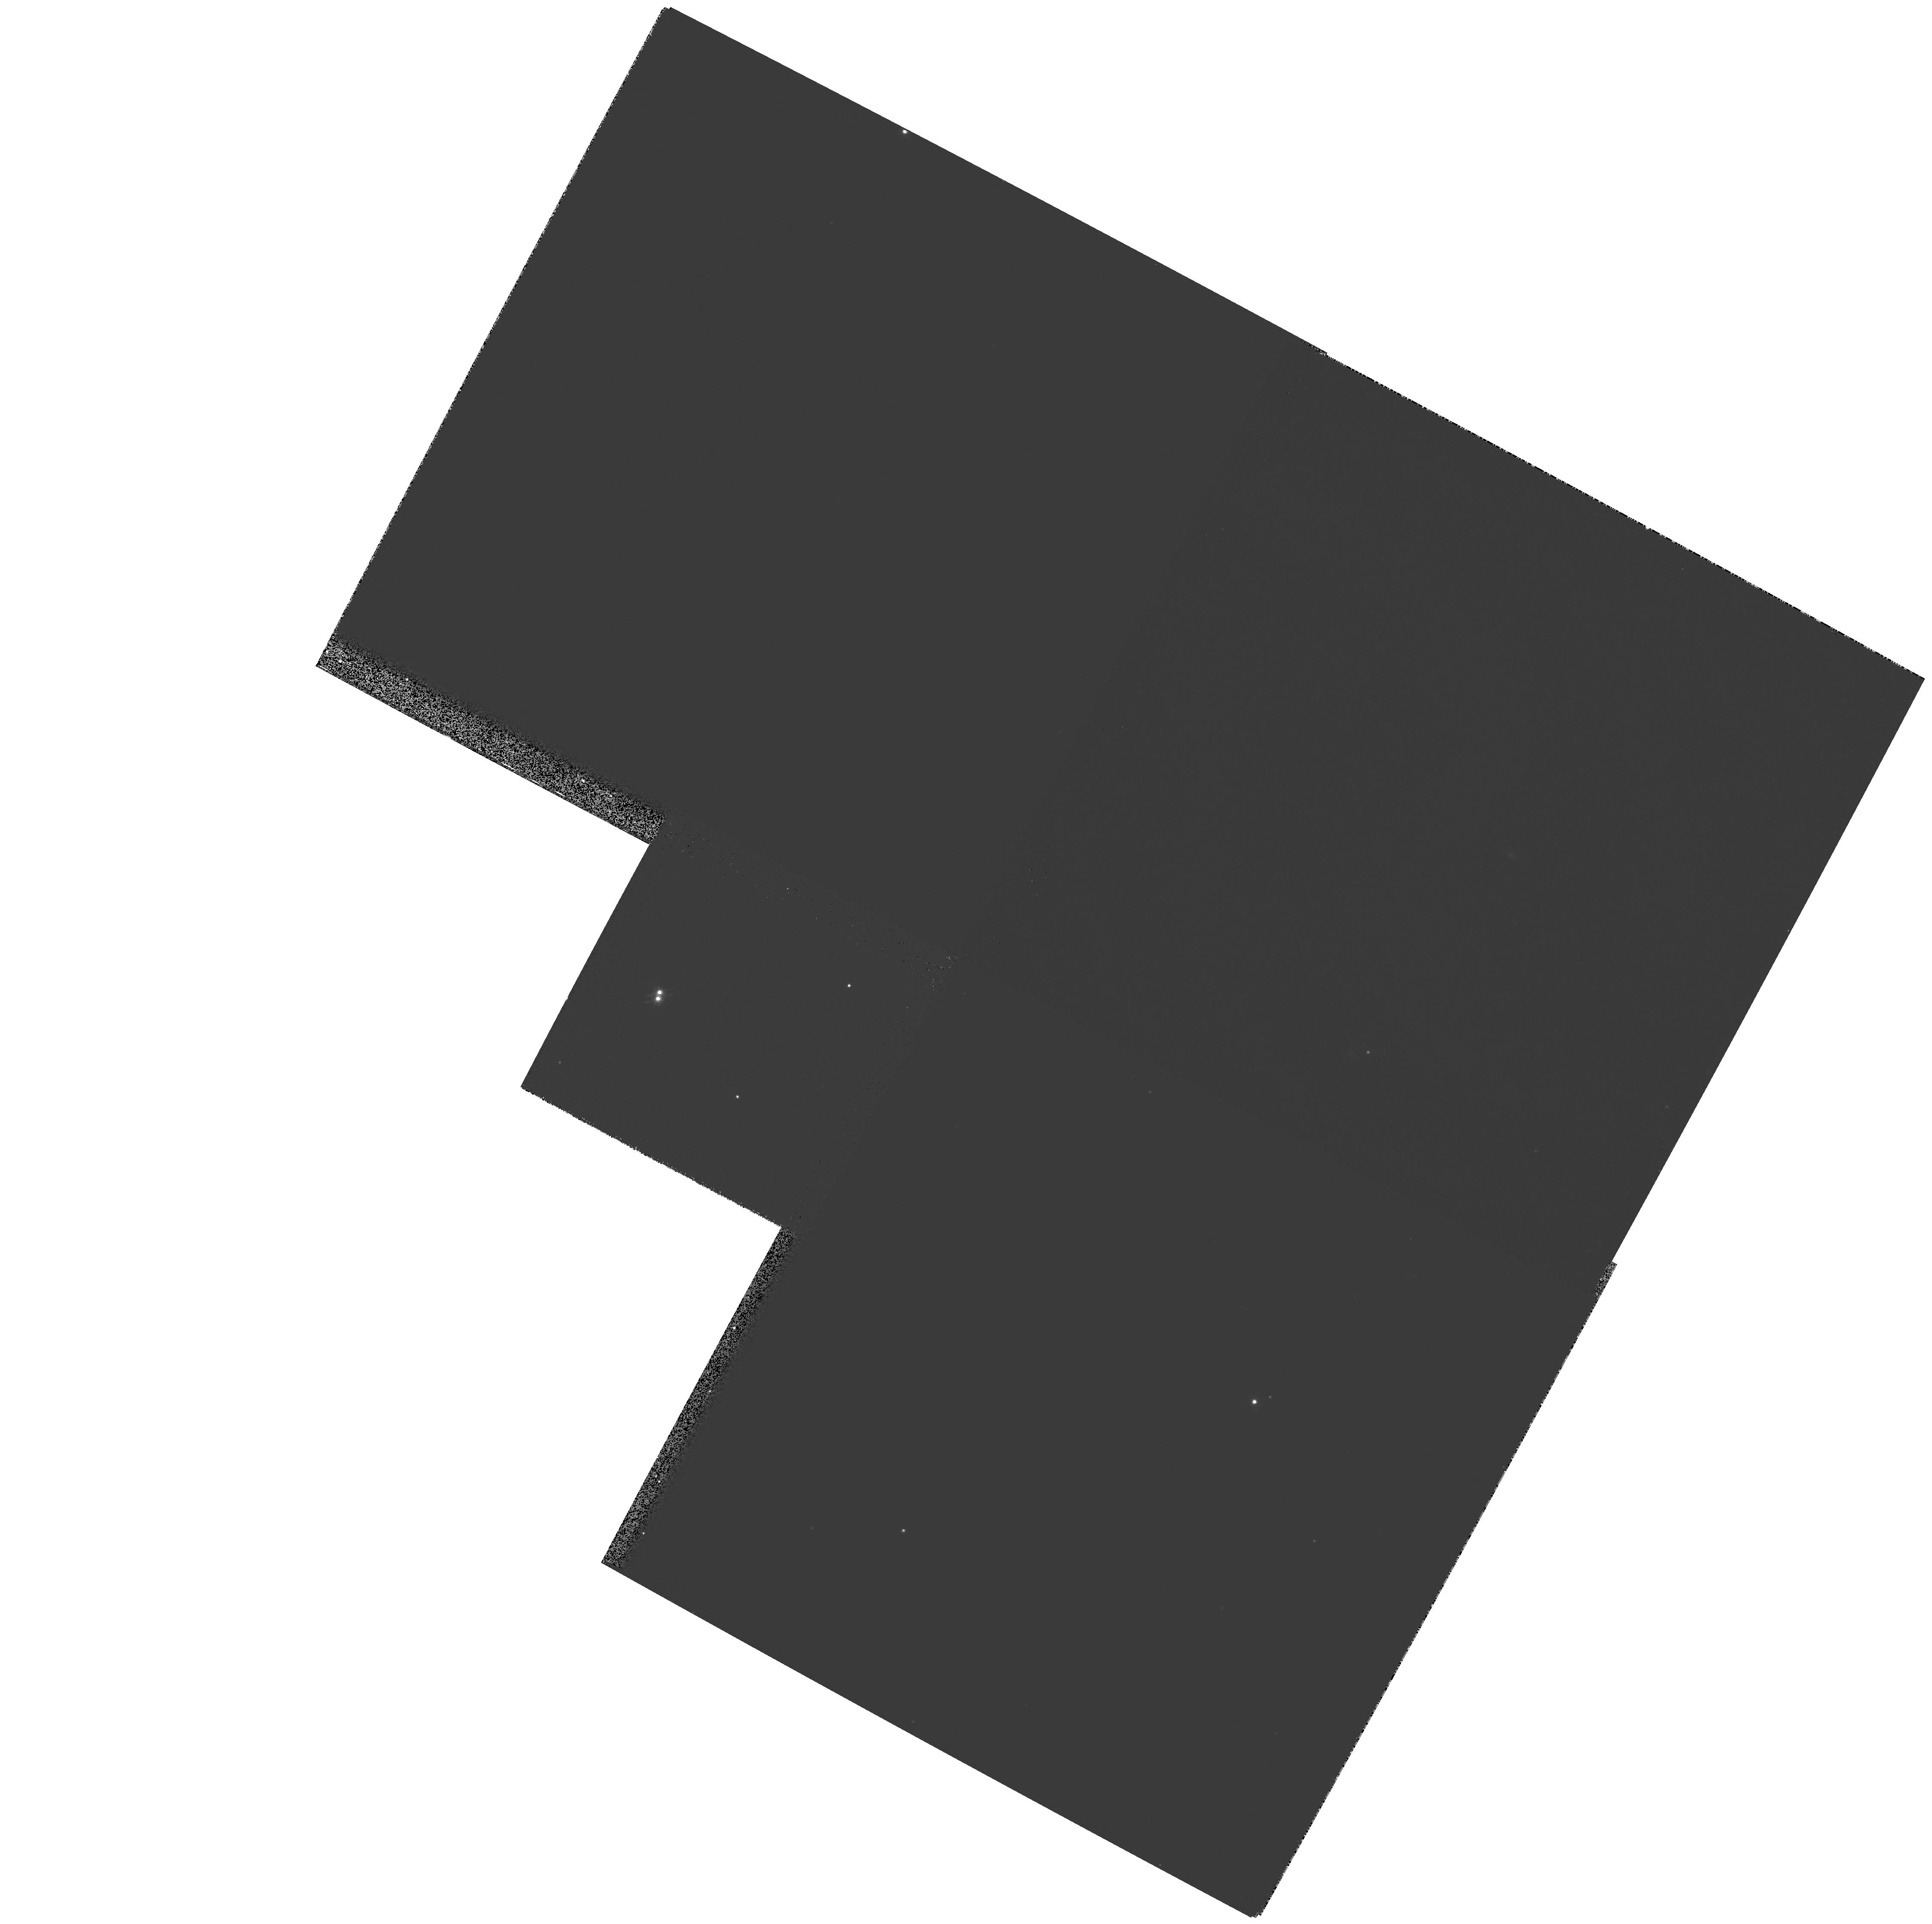
Target: G107-70
Instrument: WFPC2/PC
Filter: F814W
Exposure: 4 min
Observation ID: hst_7497_06_wfpc2_pc_f814w_u42k06

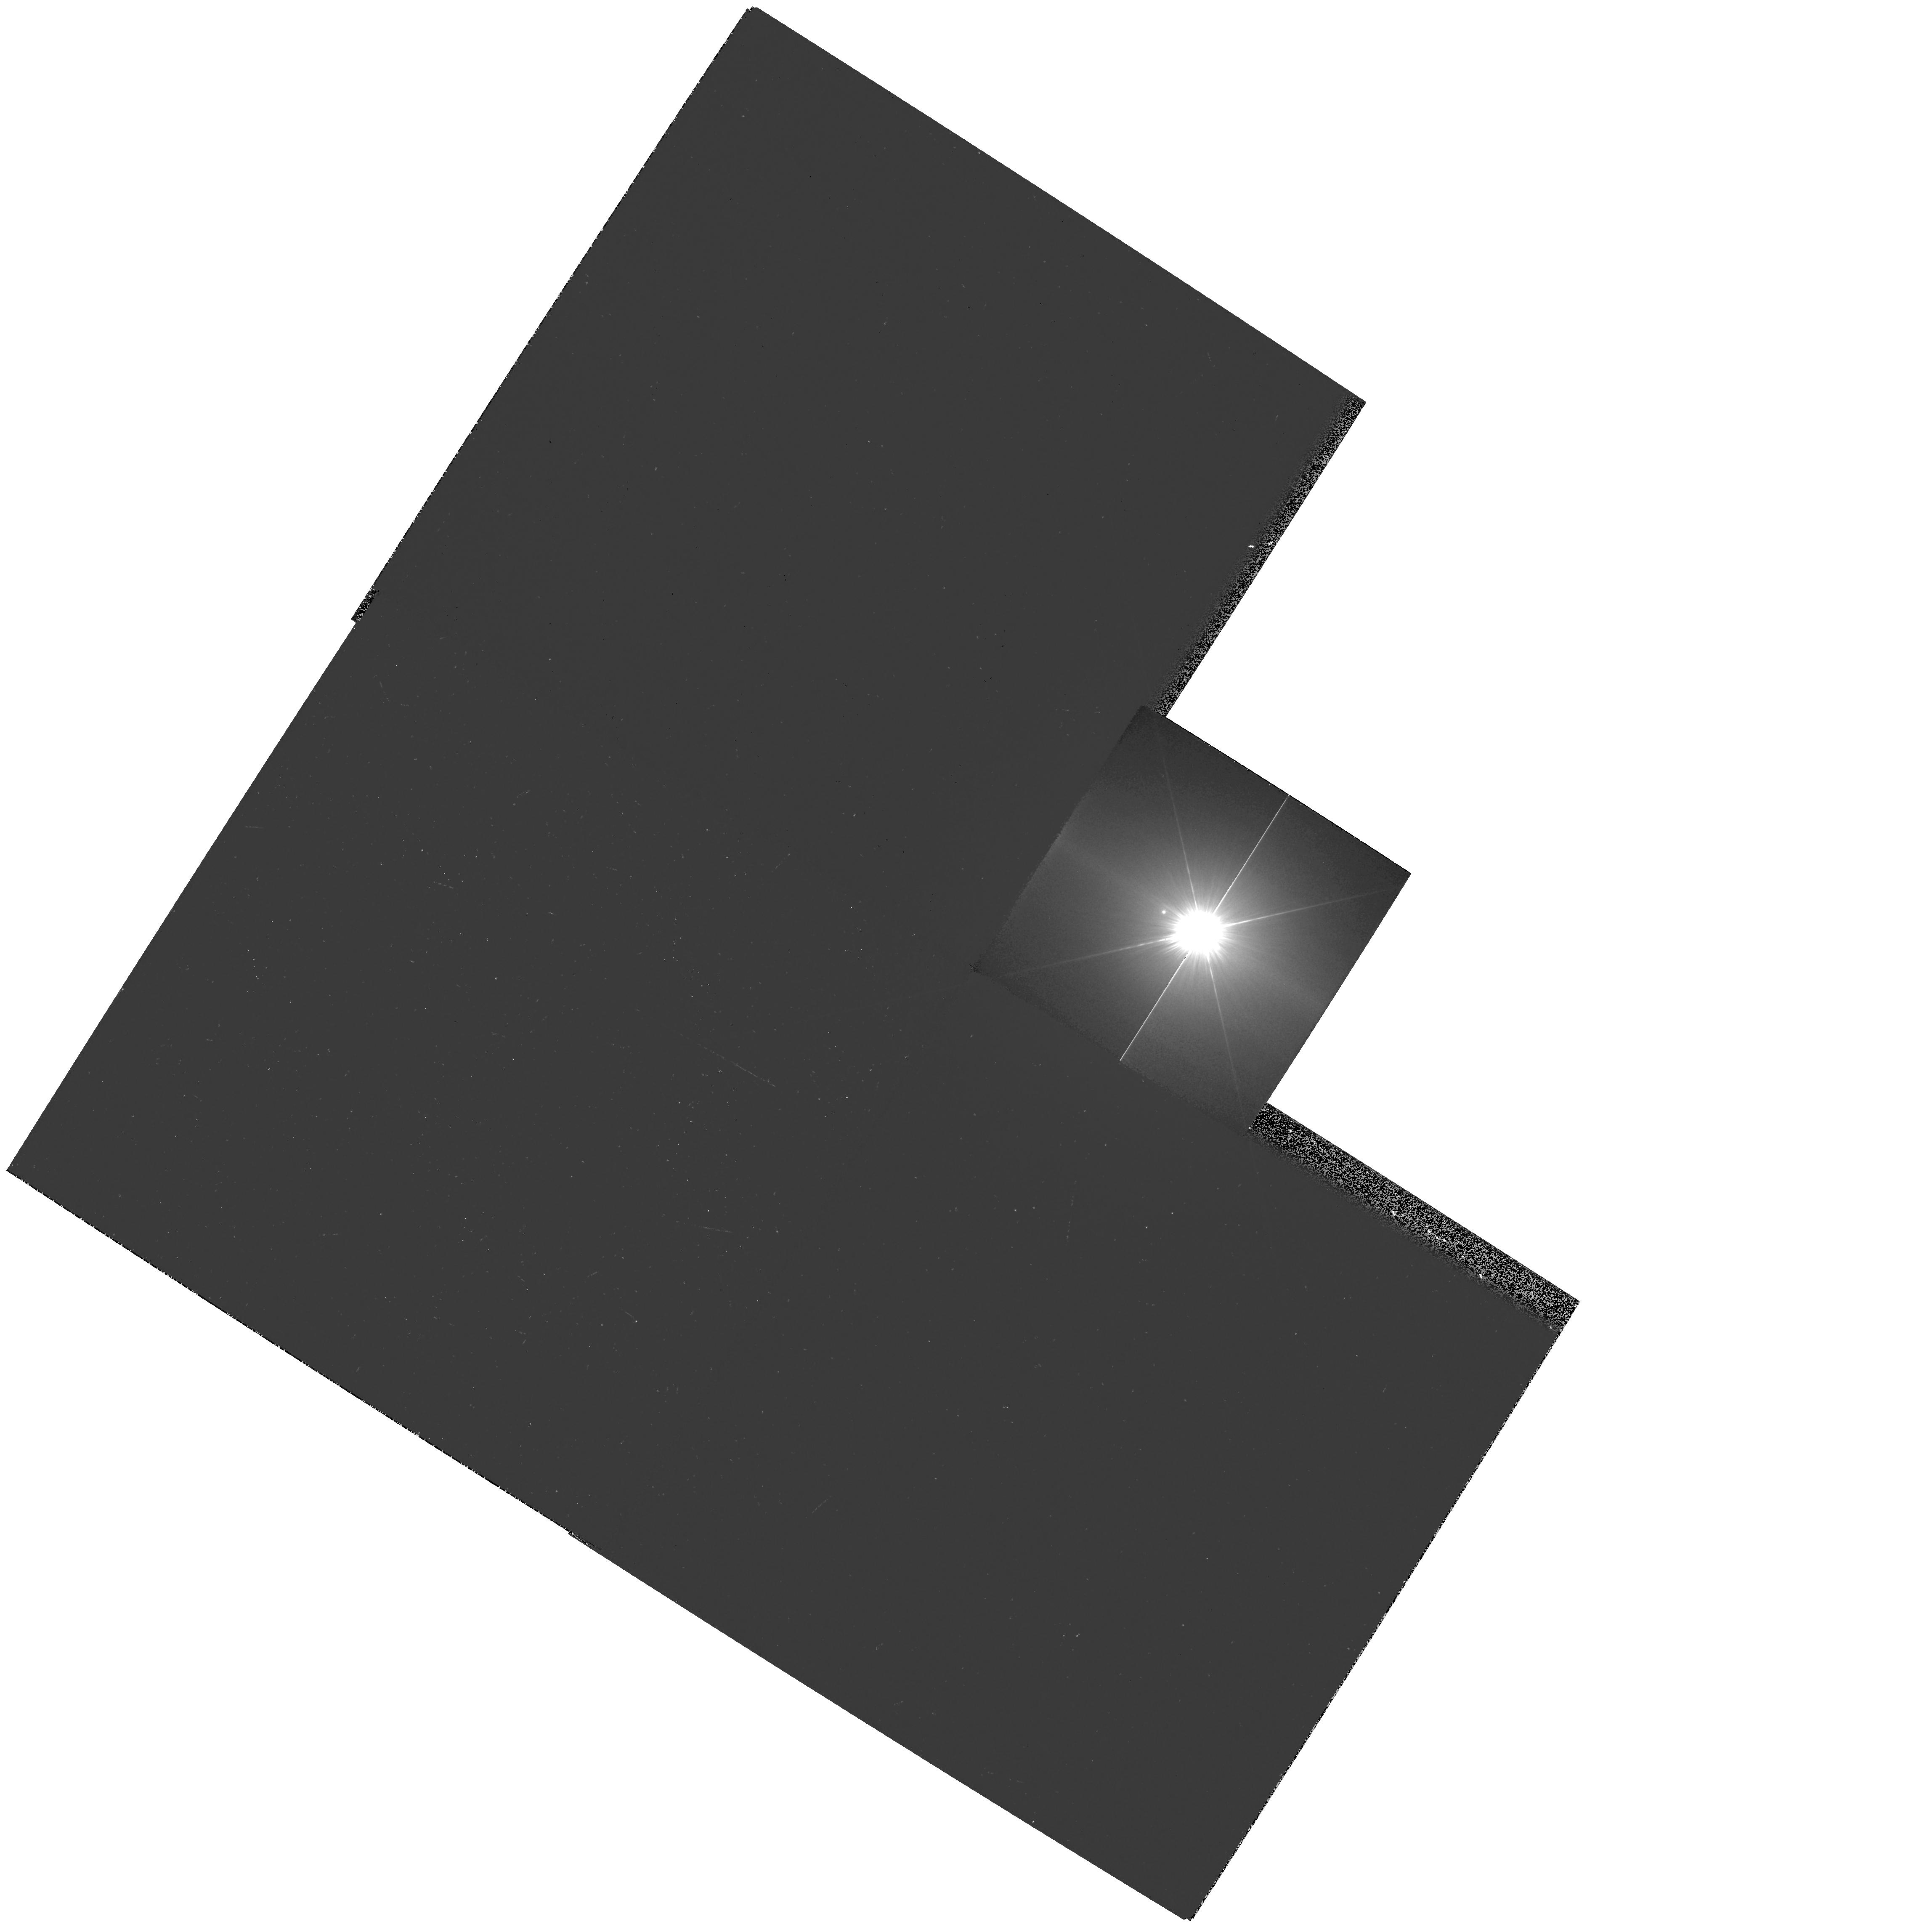
Target: PROCYON
Instrument: WFPC2/PC
Filter: F218W
Exposure: 10 min
Observation ID: hst_7497_08_wfpc2_pc_f218w_u42k08

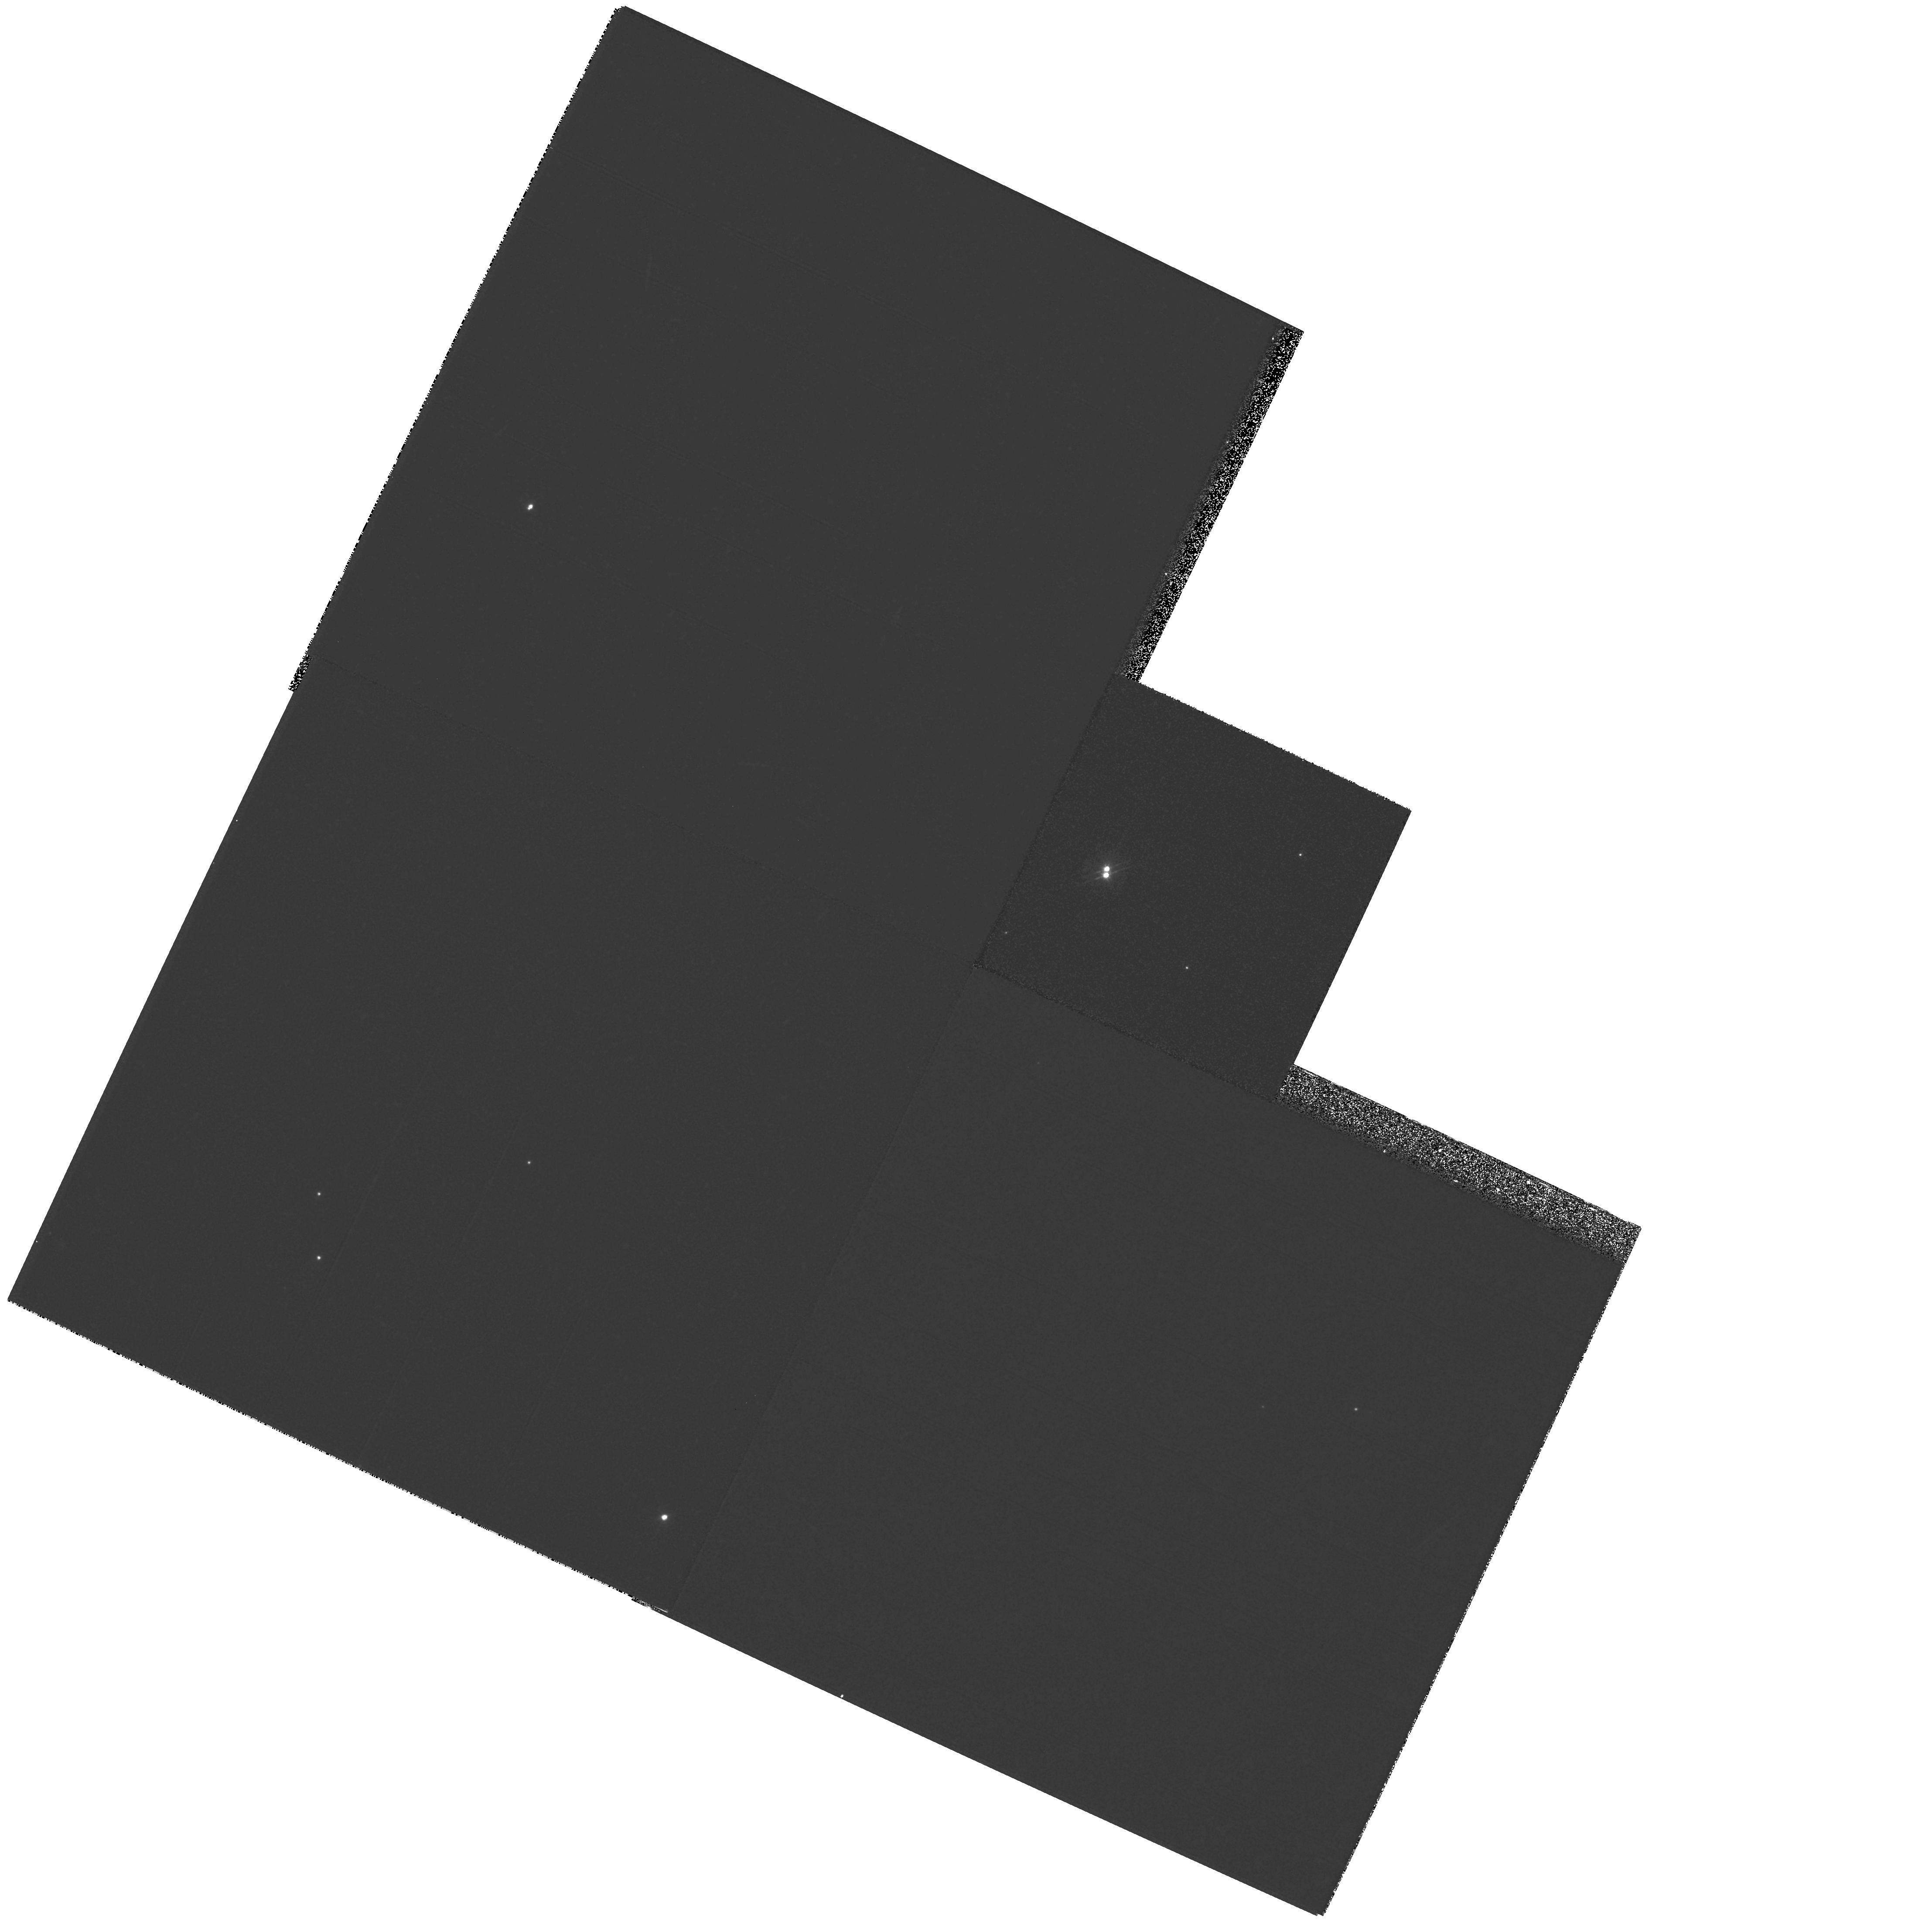
Target: G107-70
Instrument: WFPC2/PC
Filter: F555W
Exposure: 5 min
Observation ID: hst_7497_07_wfpc2_pc_f555w_u42k07

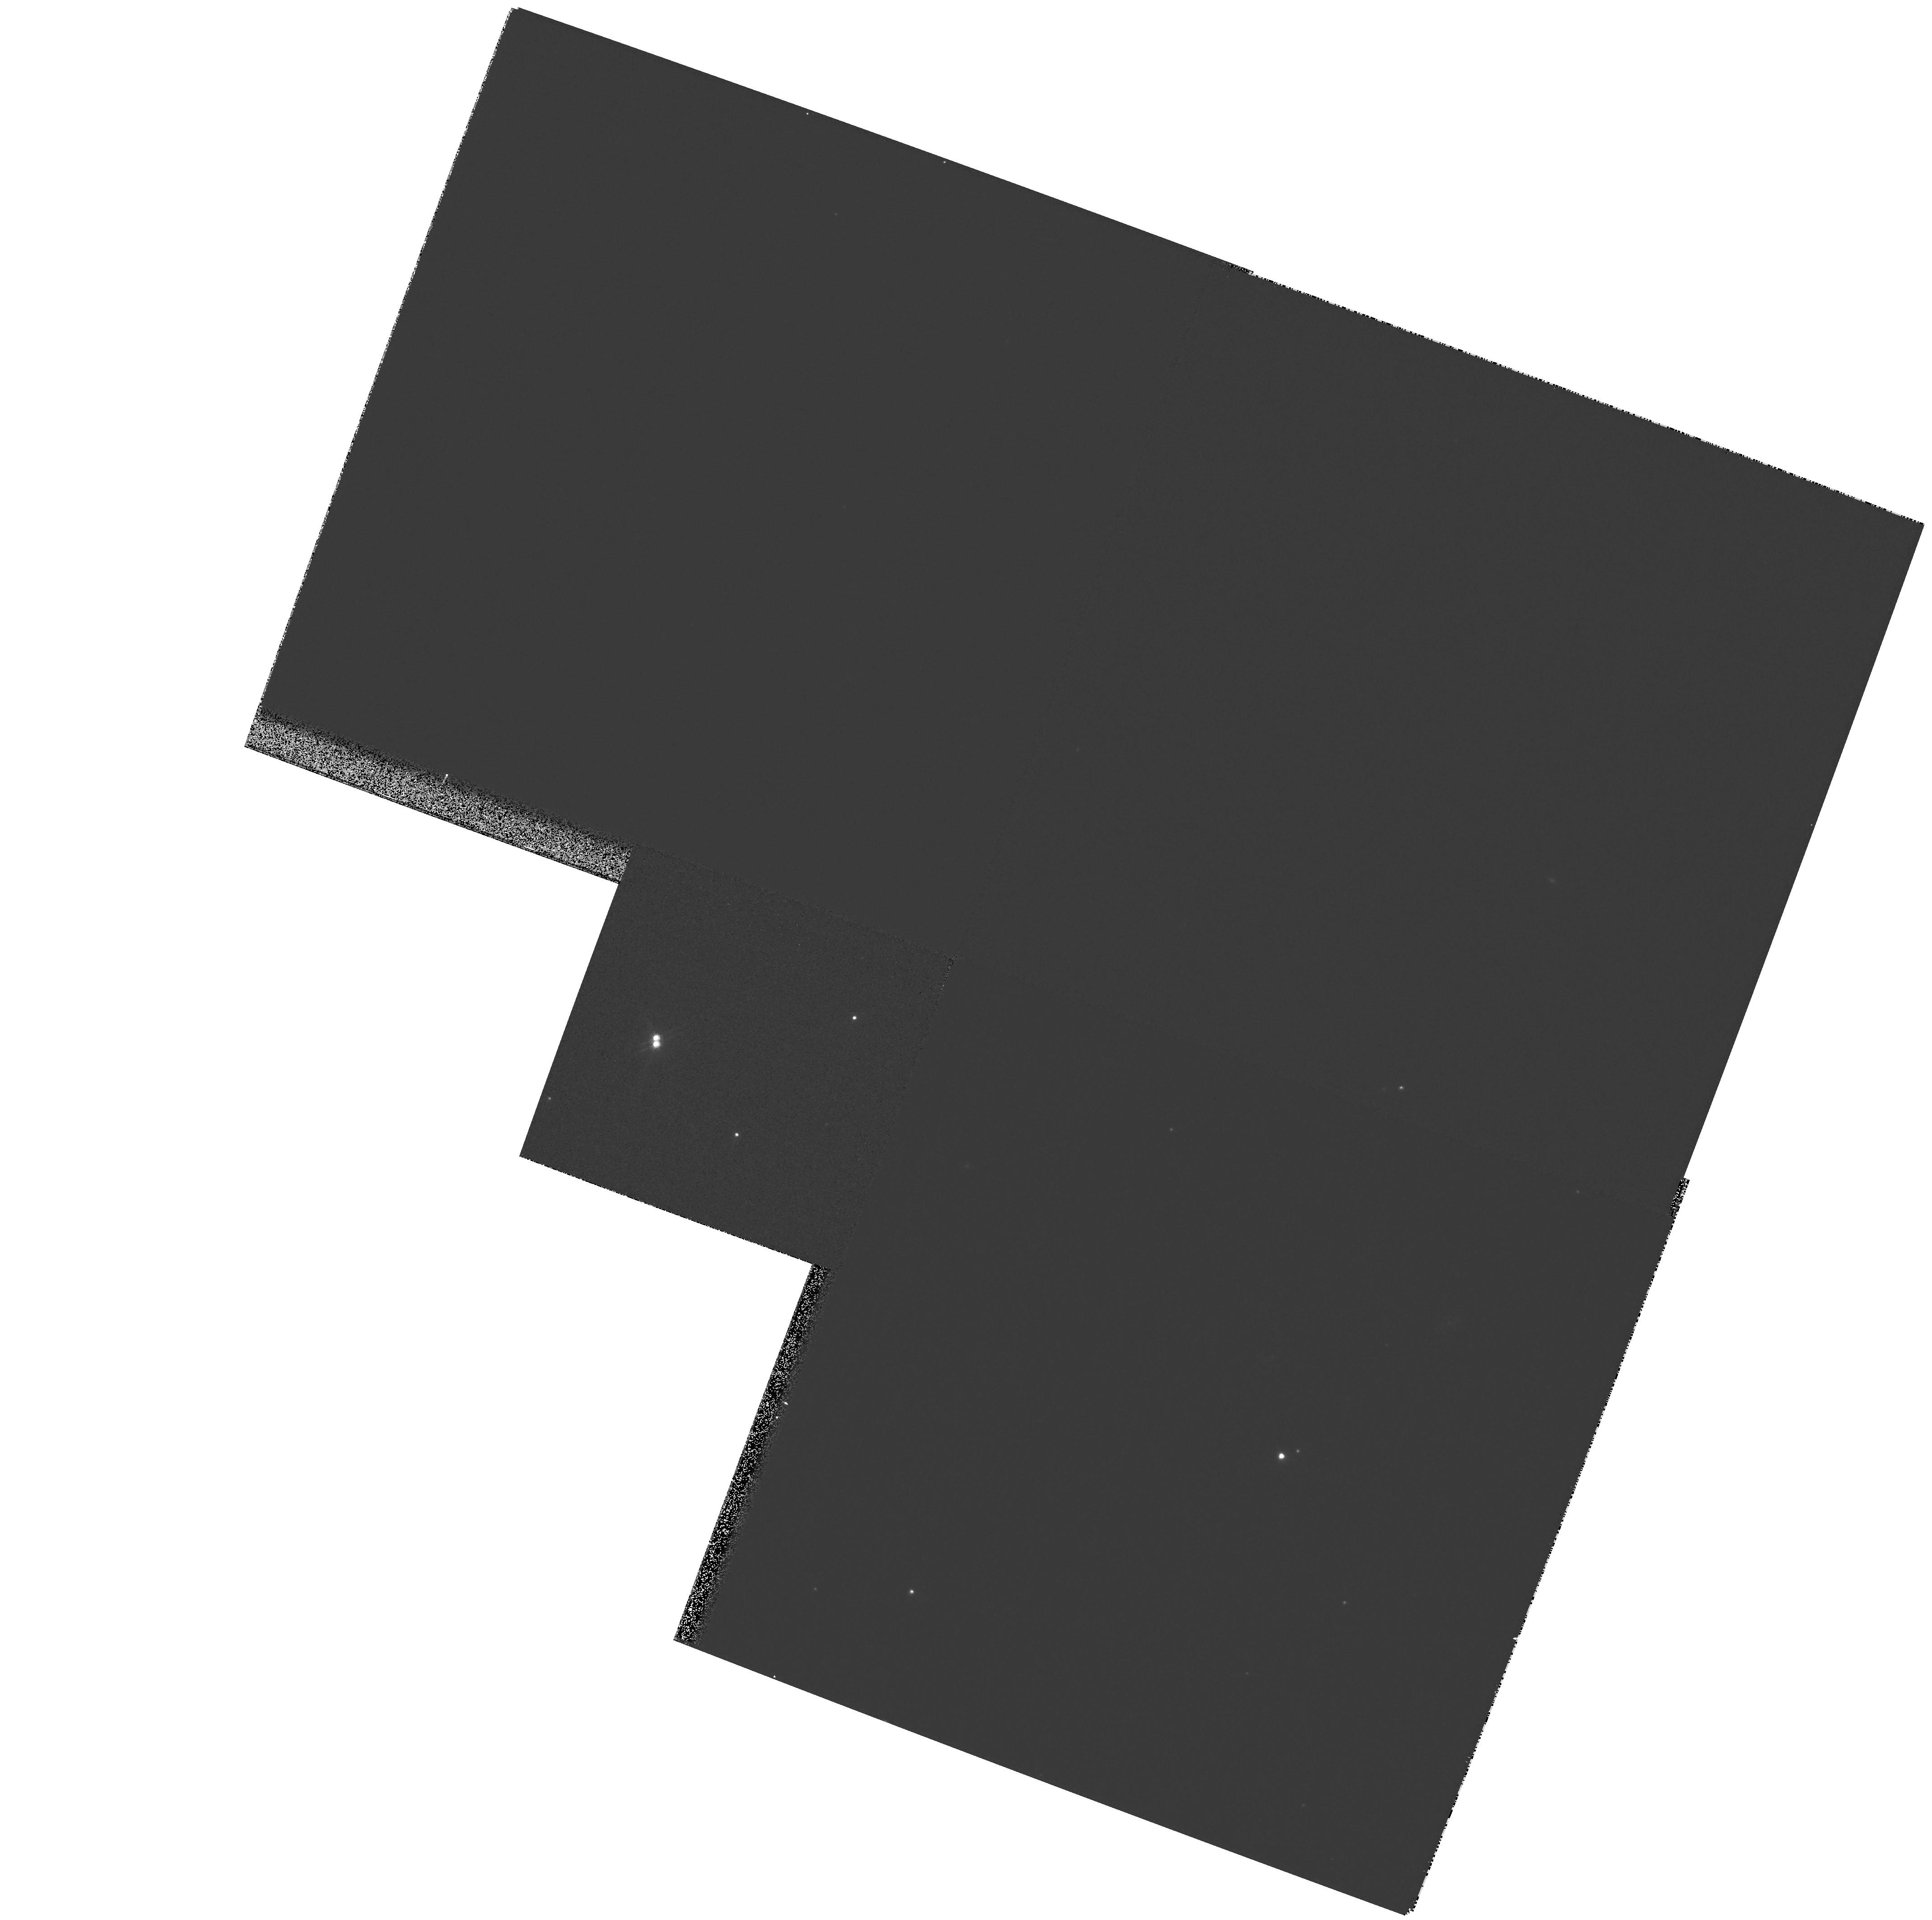
Target: G107-70
Instrument: WFPC2/PC
Filter: F814W
Exposure: 4 min
Observation ID: hst_7497_10_wfpc2_pc_f814w_u42k10

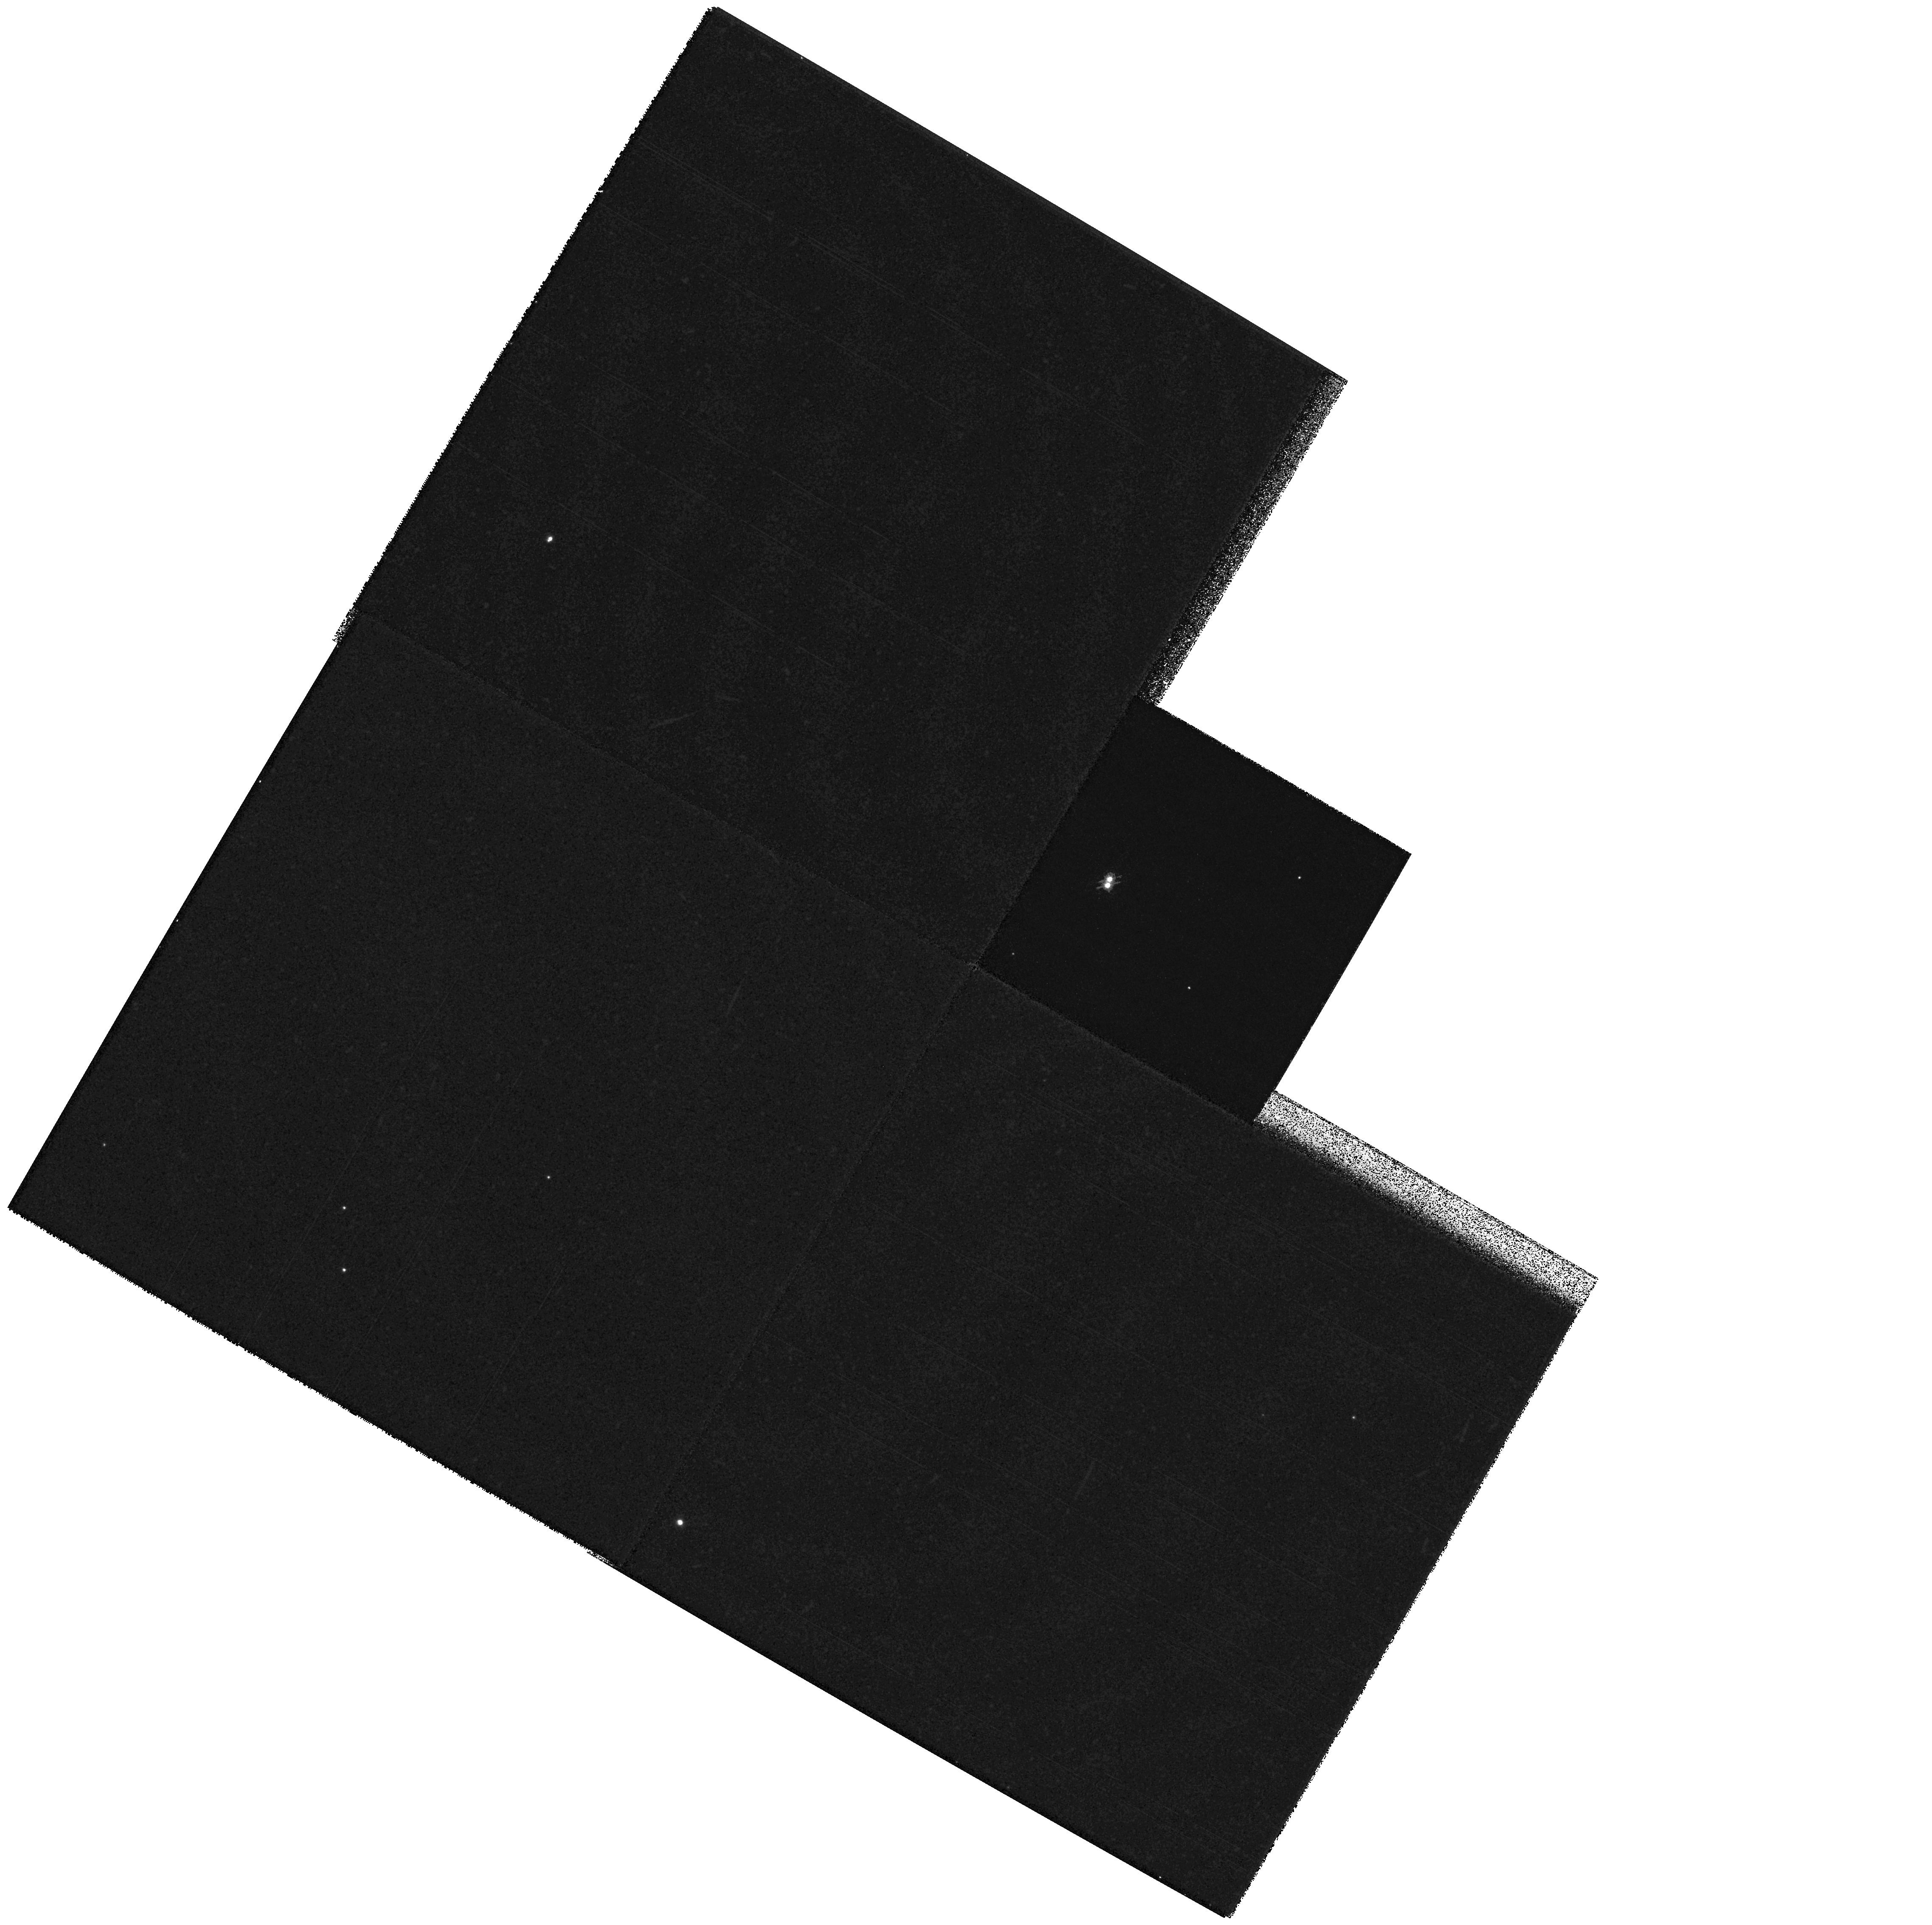
Target: G107-70
Instrument: WFPC2/PC
Filter: F555W
Exposure: 2 min
Observation ID: hst_7497_05_wfpc2_pc_f555w_u42k05

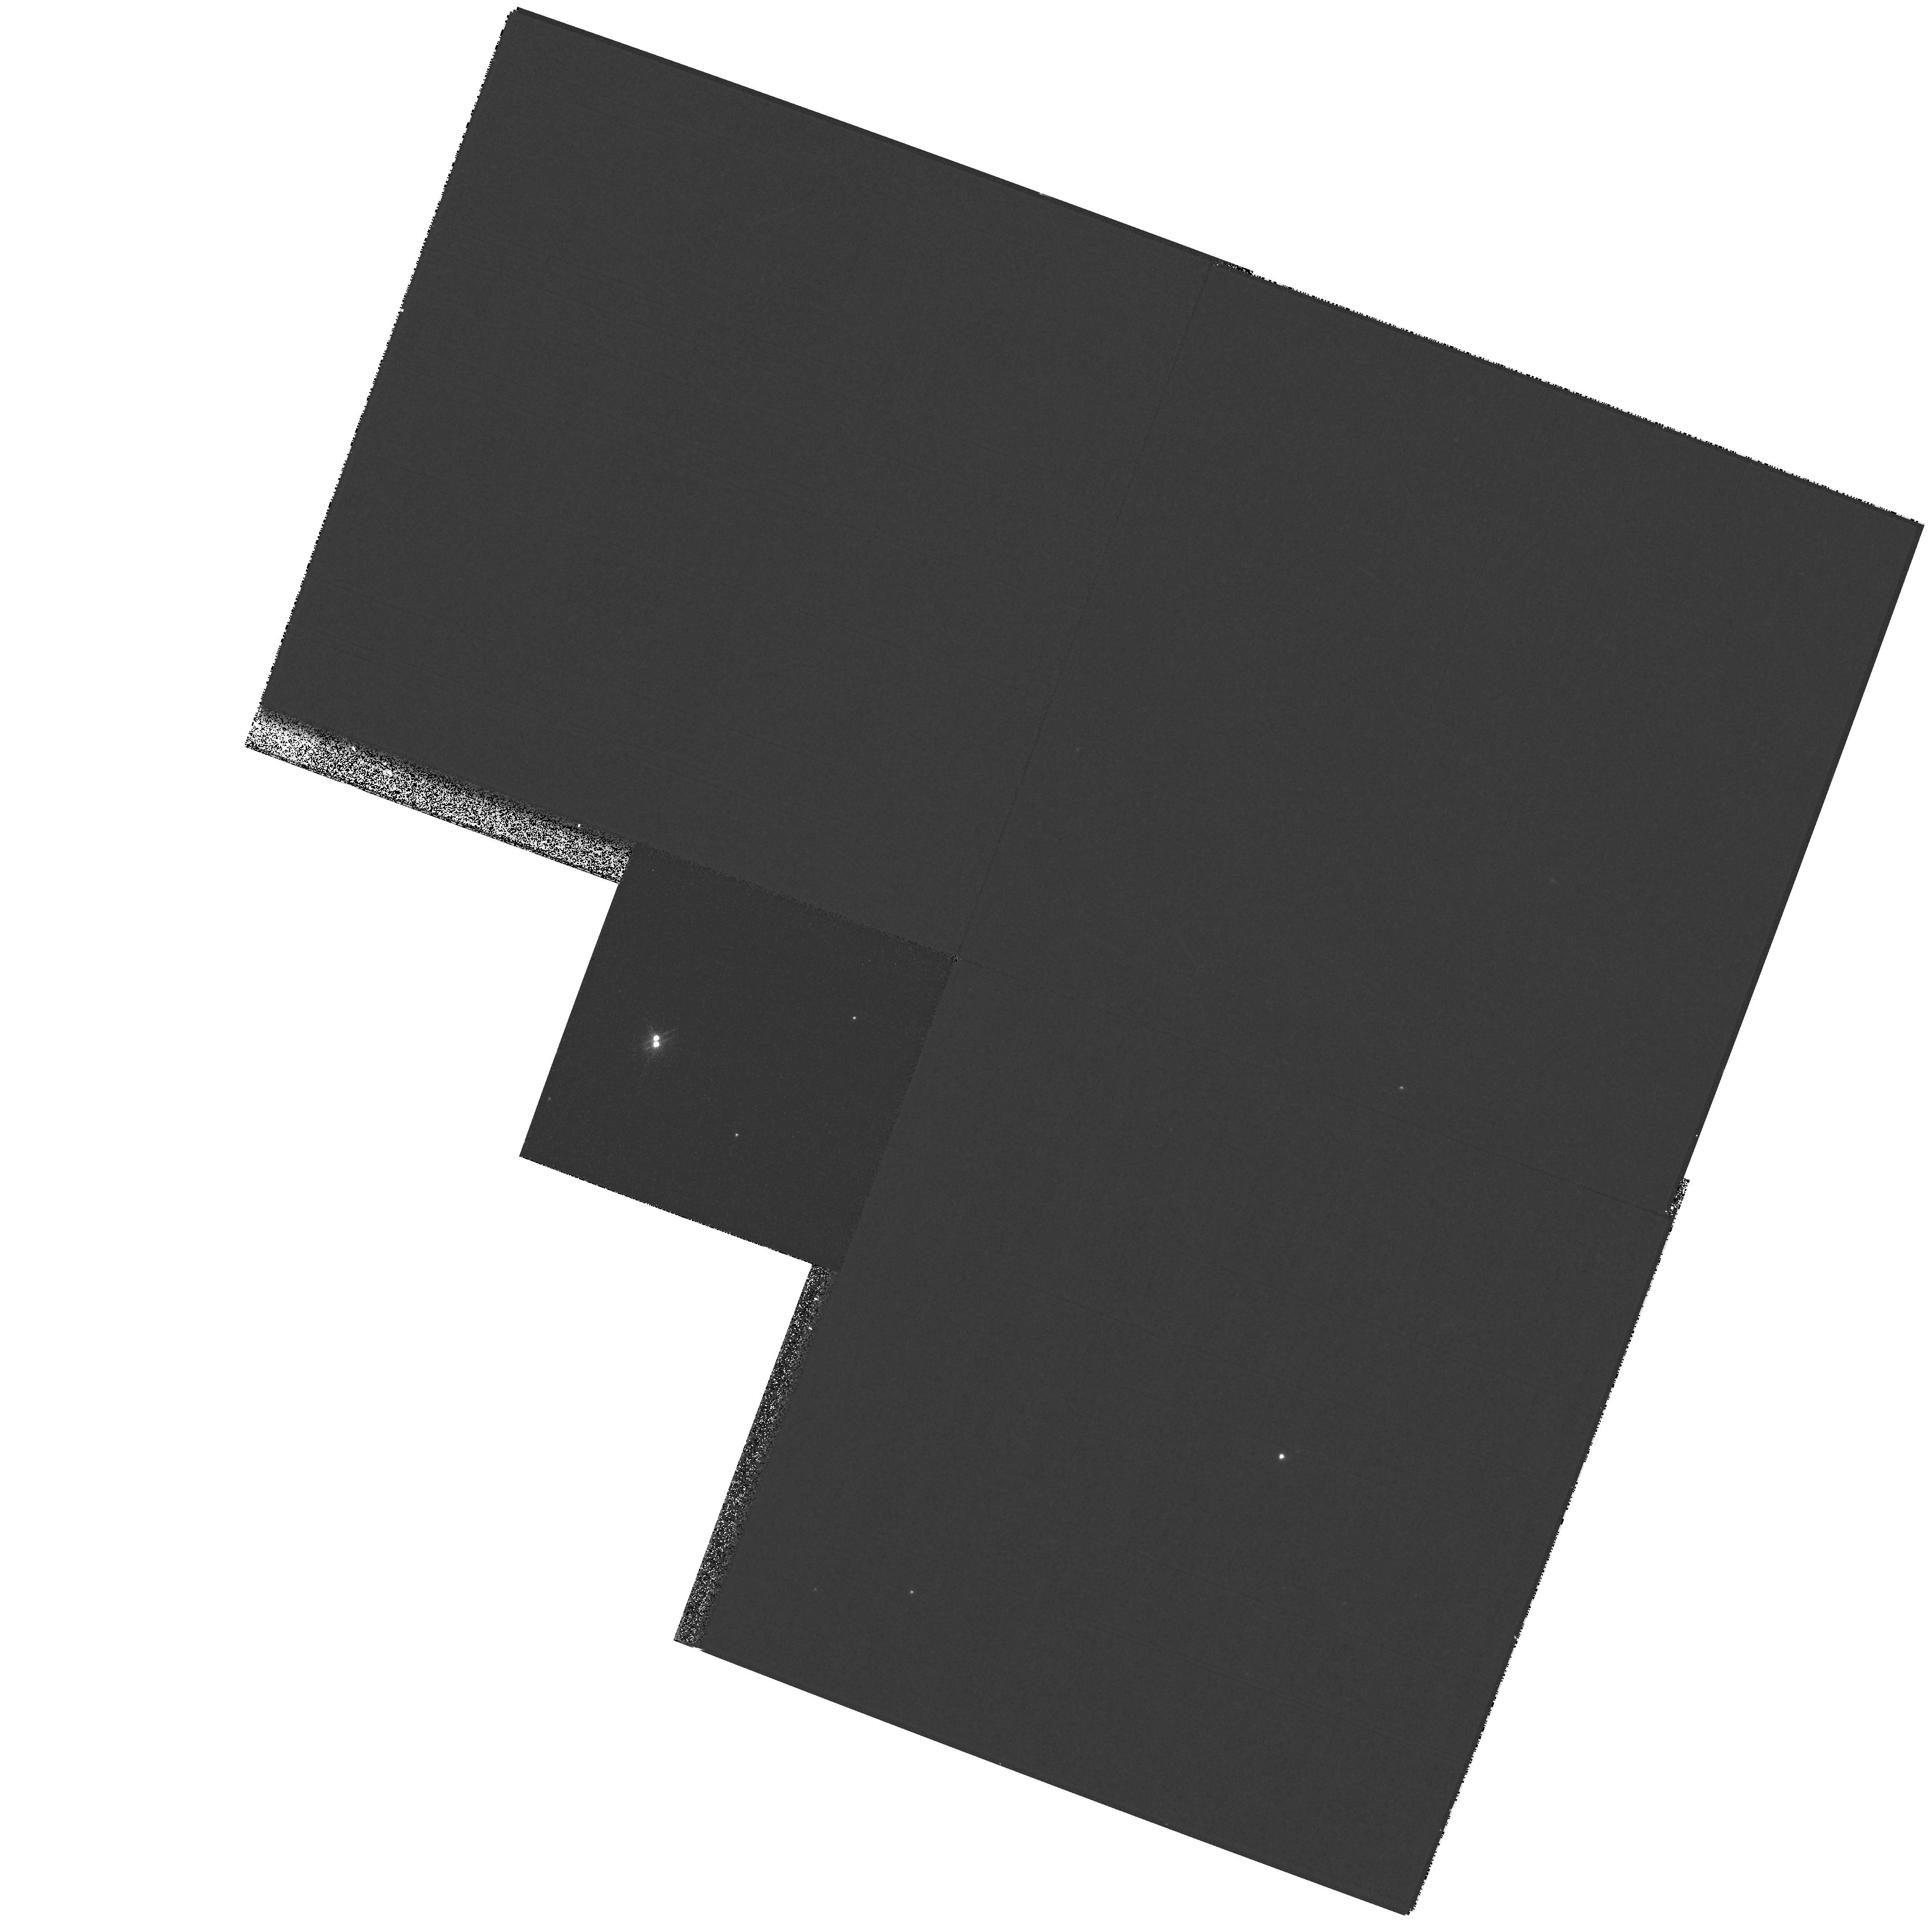
Target: G107-70
Instrument: WFPC2/PC
Filter: F555W
Exposure: 4 min
Observation ID: hst_7497_10_wfpc2_pc_f555w_u42k10

WFPC2 Observations of Astrophysically Important Visual Binaries (PI: Bond, Howard)

We recently used WFPC2 images of Procyon A and B to measure an extremely accurate separation of the bright F star and its much fainter white-dwarf companion. Combined with ground-based astrometry of the bright star, our observation significantly revises downward the derived masses, and brings Procyon A into excellent agreement with theoretical evolutionary tracks for the first time. We now propose to begin a modest but long-term program of WFPC2 measurements of astrophysically important visual binaries, working in a regime of large magnitude differences and/or faint stars where ground-based speckle interferometry cannot compete. We have selected three systems: Procyon (P=40 yr), for which continued monitoring will even further refine the very accurate masses; Mu Cas (P=21 yr), a famous metal-deficient G dwarf for which accurate masses will lead to the star's helium content with cosmological implications; and G 107-70, a close double white dwarf (P=18 yr) that promises to add two accurate masses to the tiny handful of white-dwarf masses that are directly known from dynamical measurements.